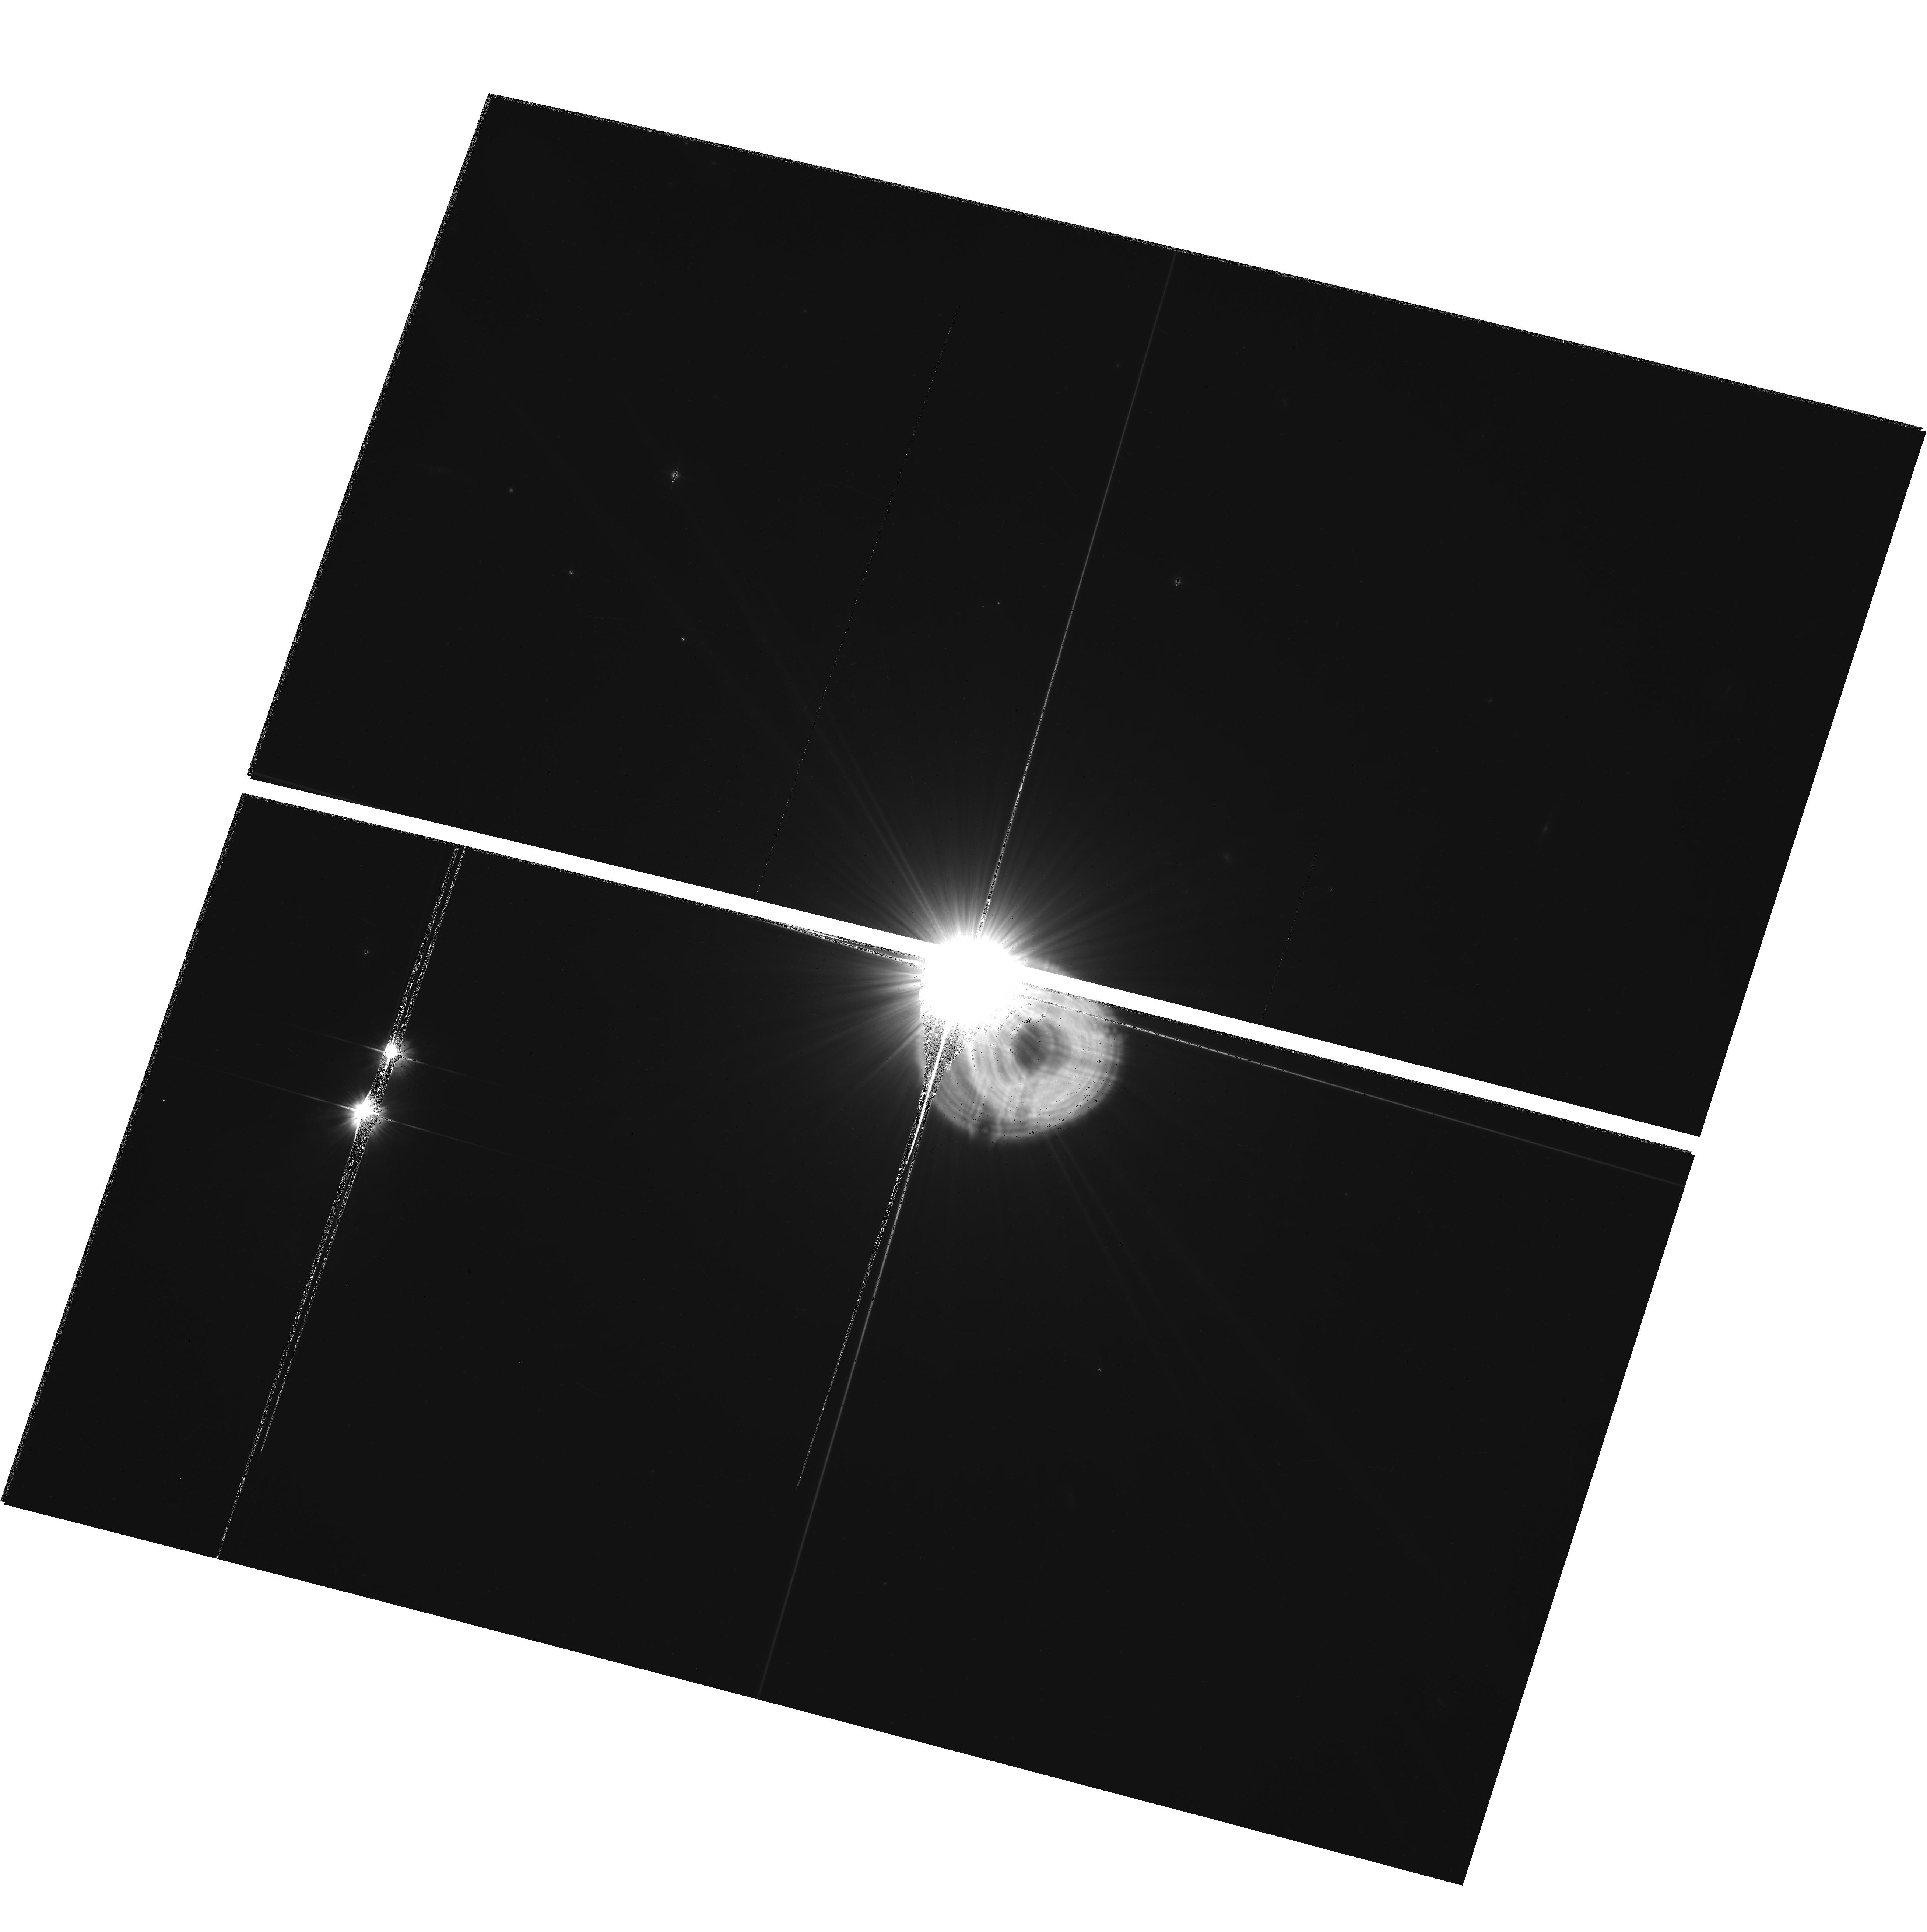
Target: HD-26965
Instrument: ACS/WFC
Filter: F606W
Exposure: 33 min
Observation ID: hst_10895_10_acs_wfc_f606w_j9qb10

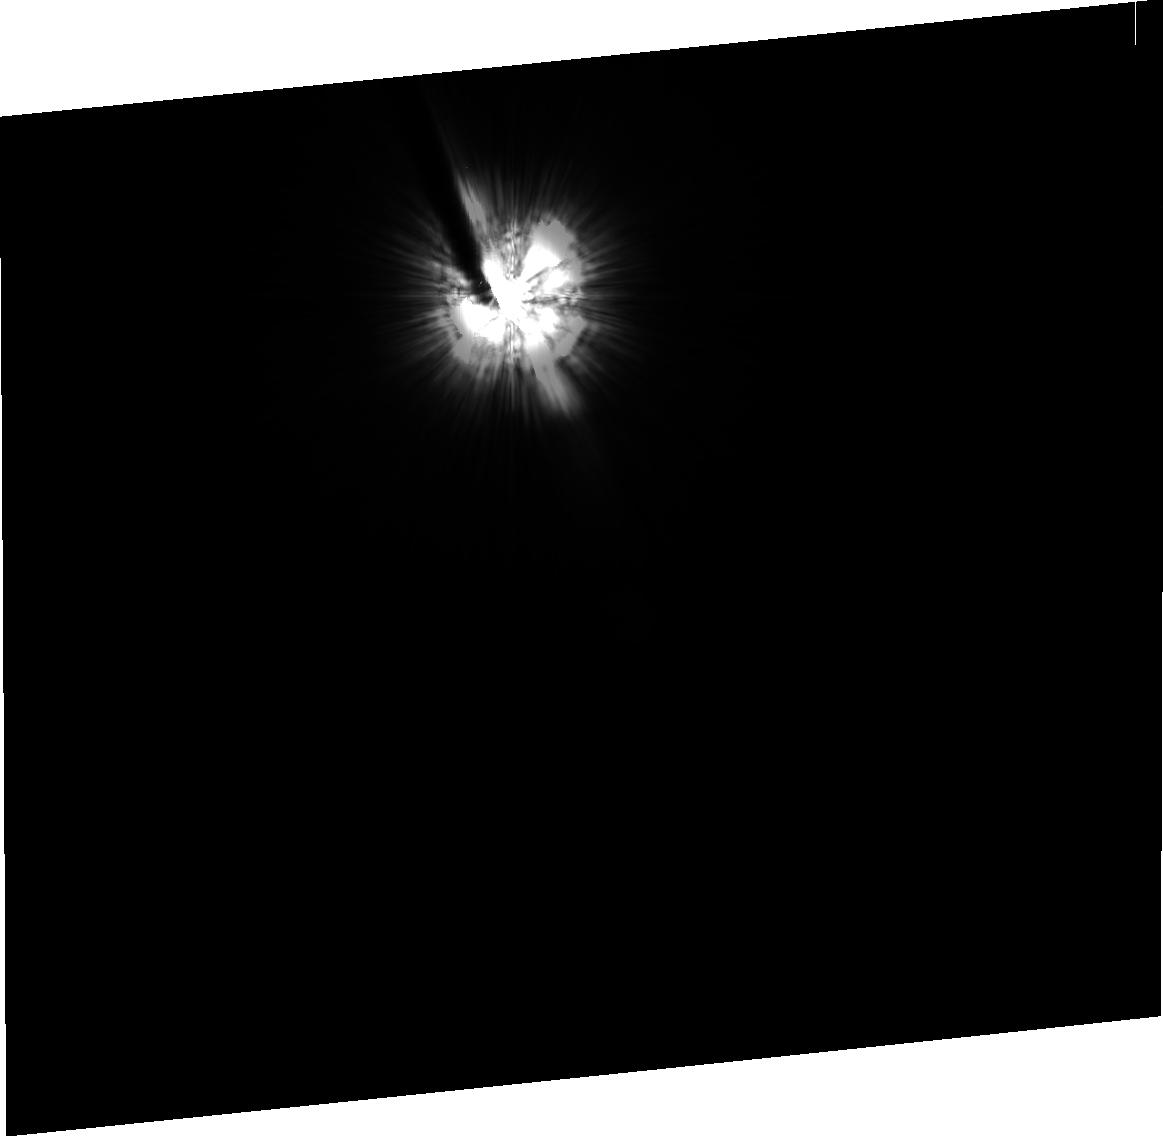
Target: HD-23249-PSF
Instrument: ACS/HRC
Filter: F606W
Exposure: 34 min
Observation ID: j9qb03020

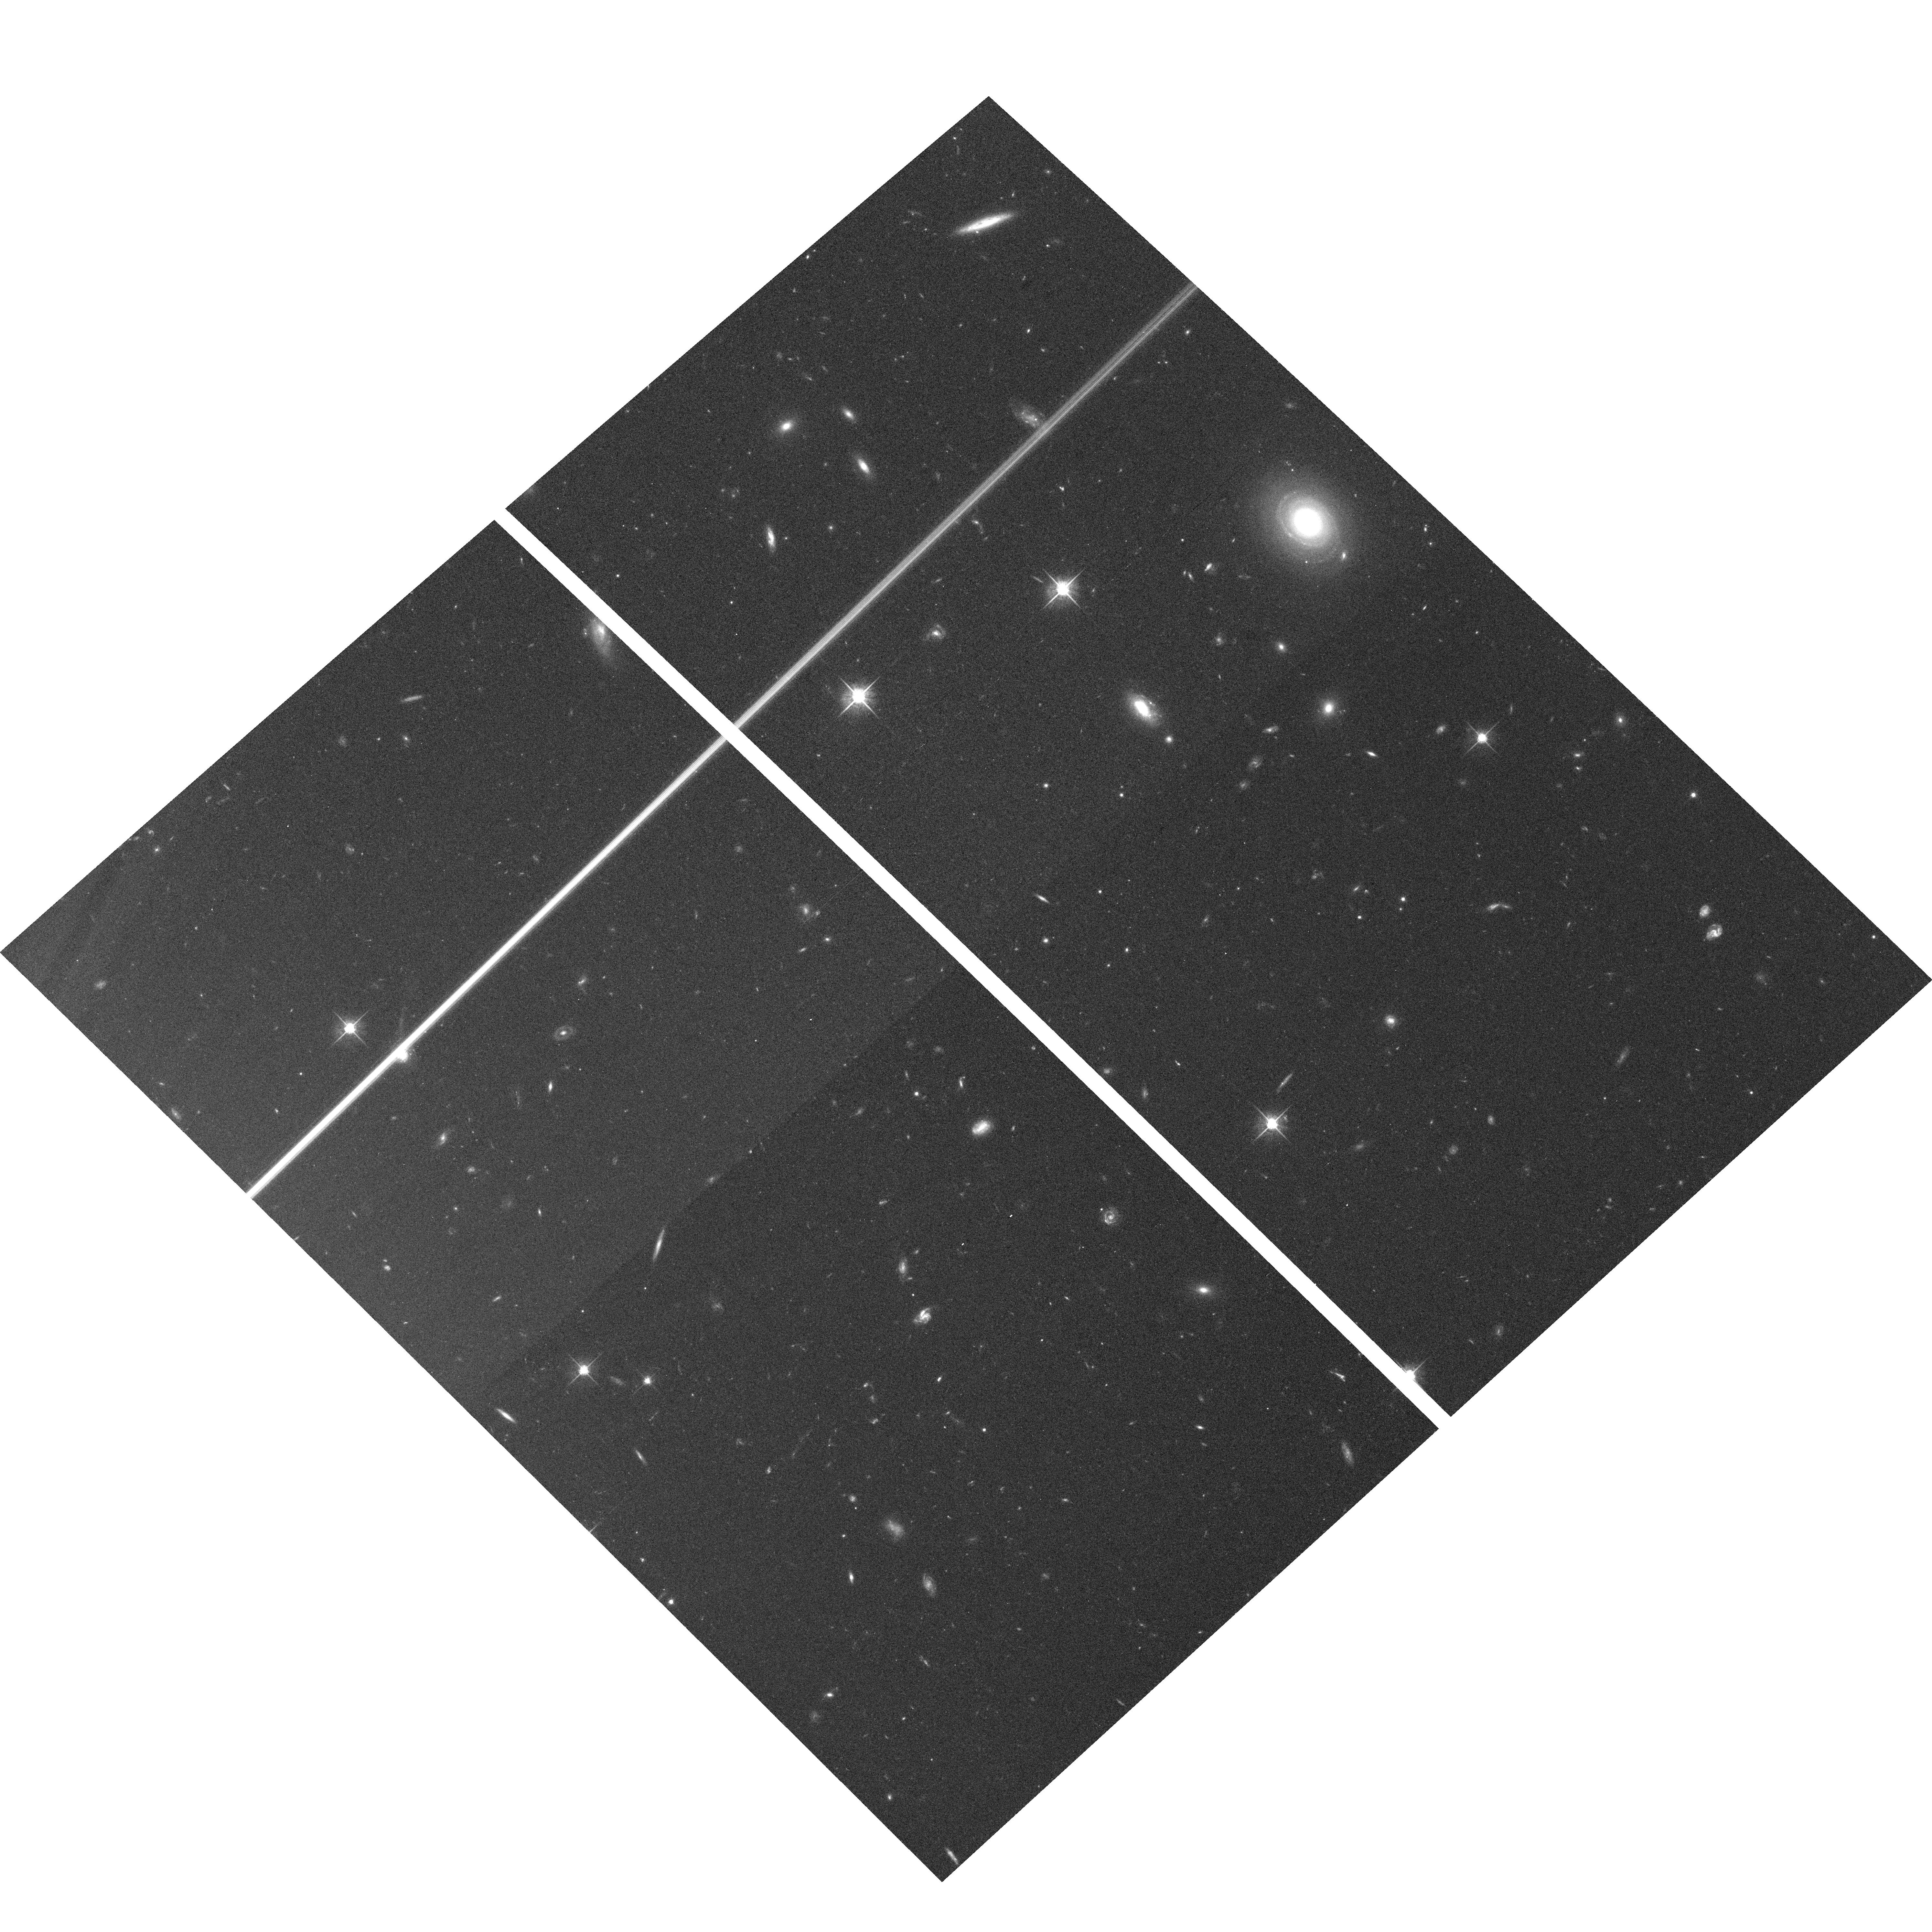
Target: field at RA 53.231°, Dec -9.458°
Instrument: ACS/WFC
Filter: F625W
Exposure: 27 min
Observation ID: hst_10895_05_acs_wfc_f625w_j9qb05

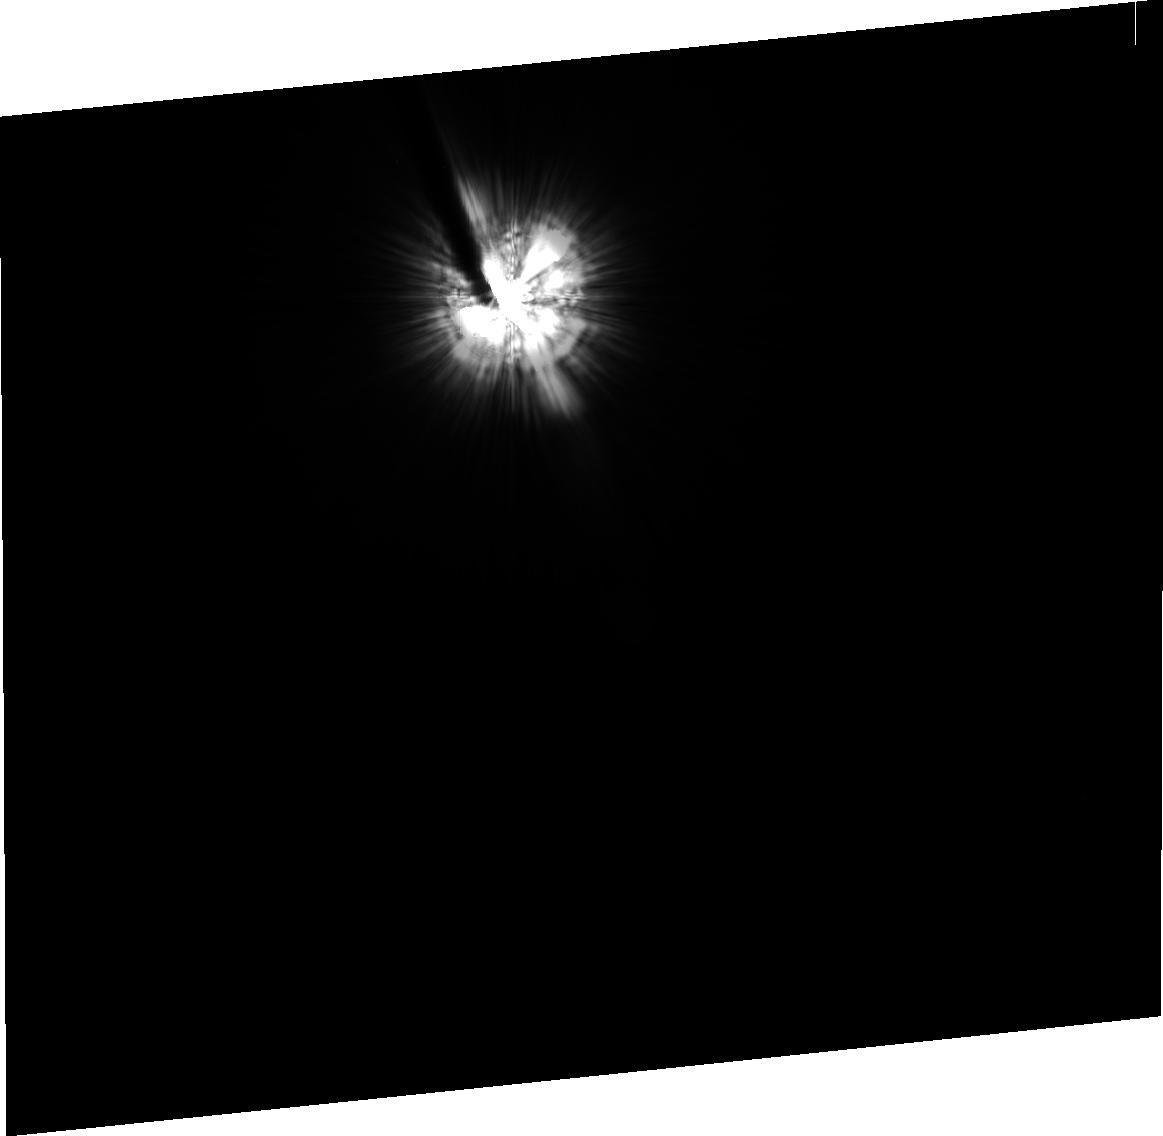
Target: -EPS-ERI
Instrument: ACS/HRC
Filter: F606W
Exposure: 34 min
Observation ID: j9qb01020

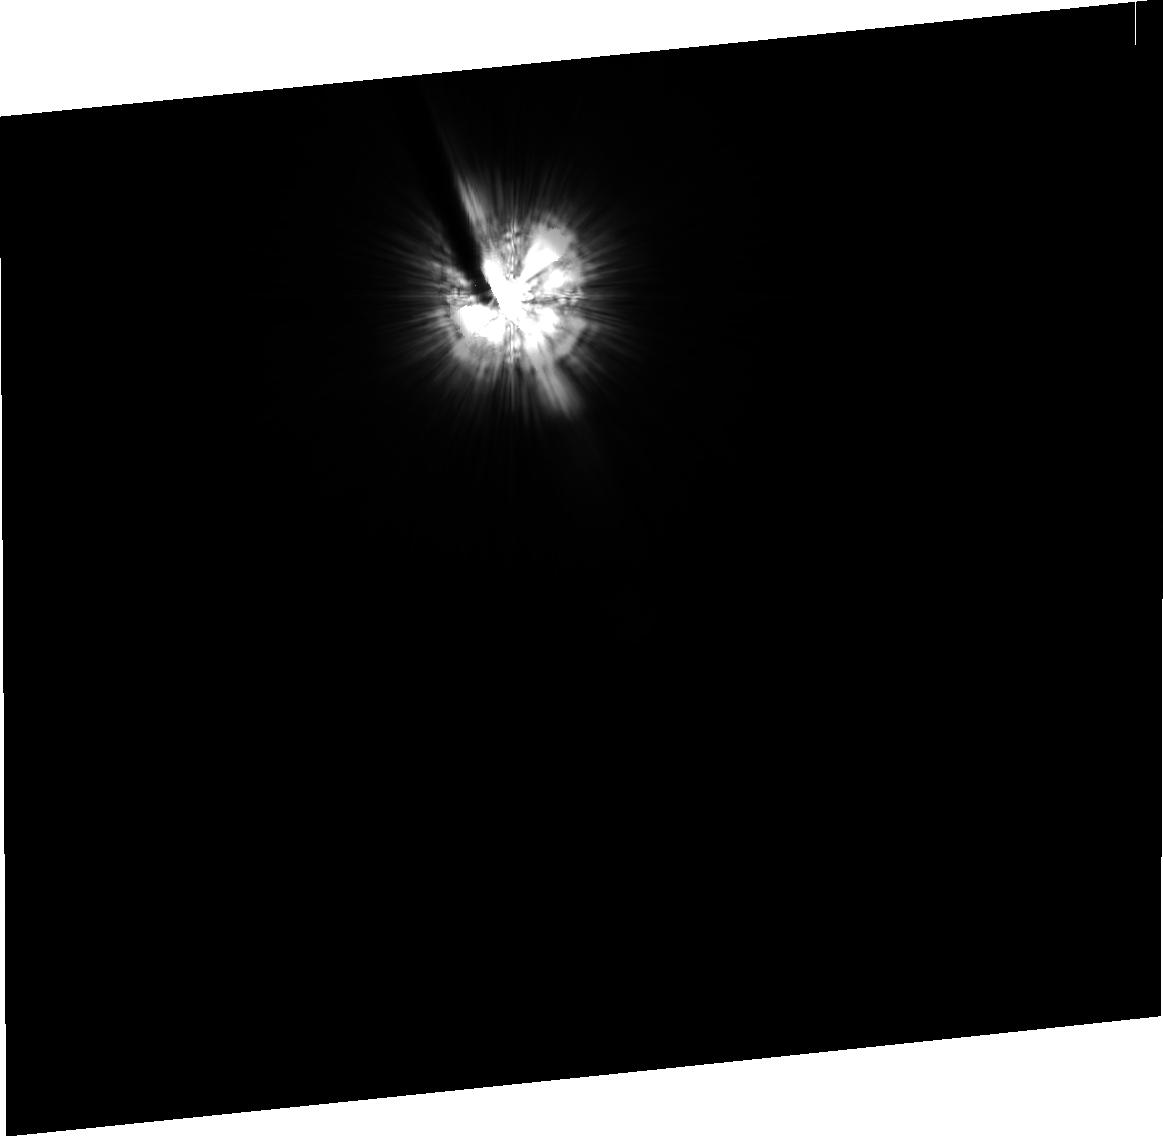
Target: -EPS-ERI
Instrument: ACS/HRC
Filter: F606W
Exposure: 34 min
Observation ID: j9qb04020

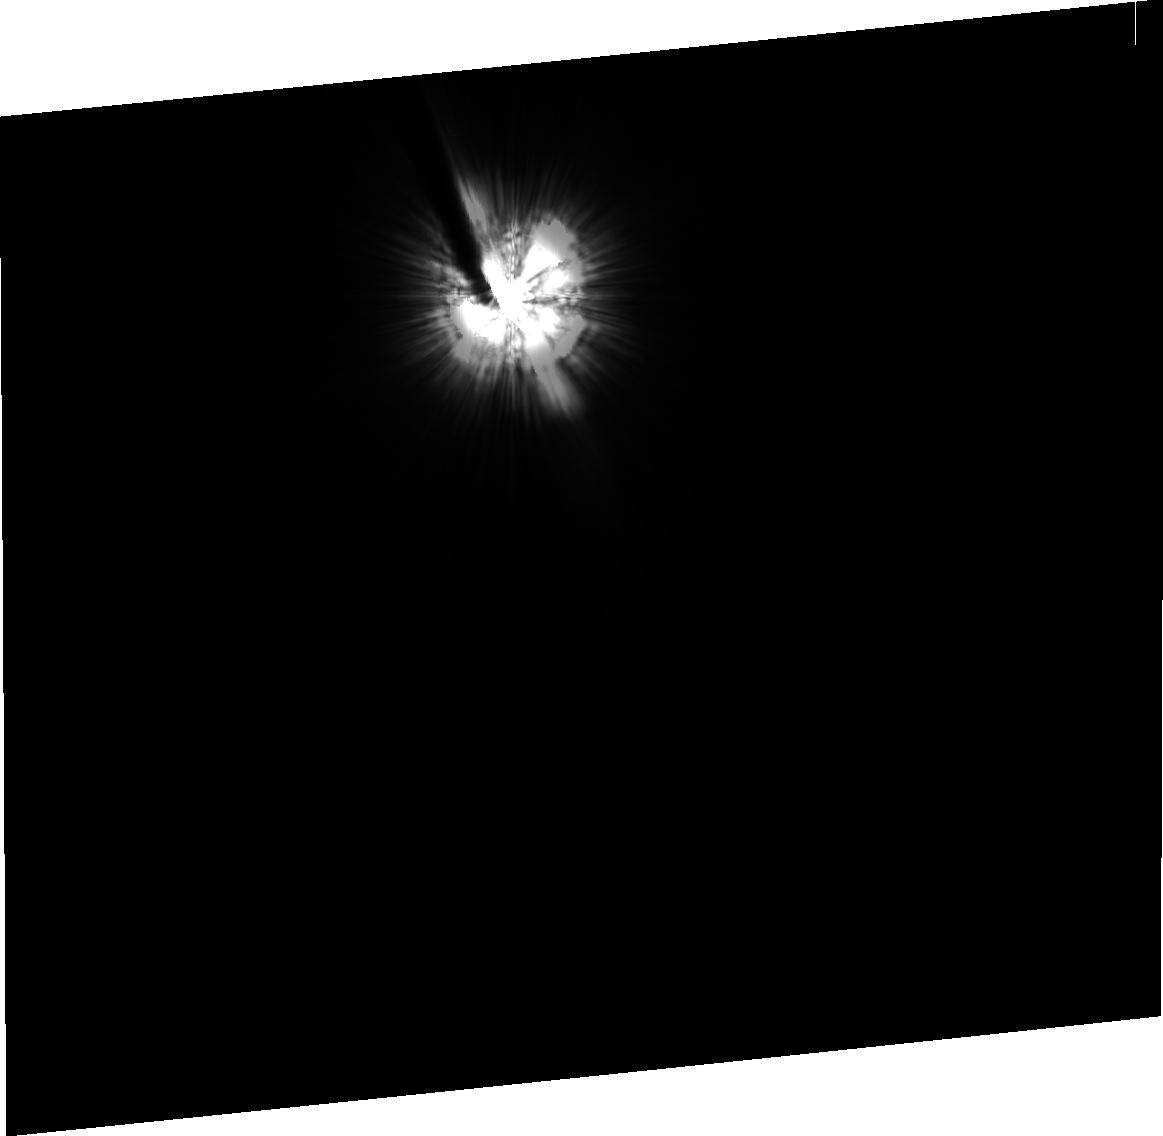
Target: HD-23249-PSF
Instrument: ACS/HRC
Filter: F606W
Exposure: 34 min
Observation ID: j9qb06020

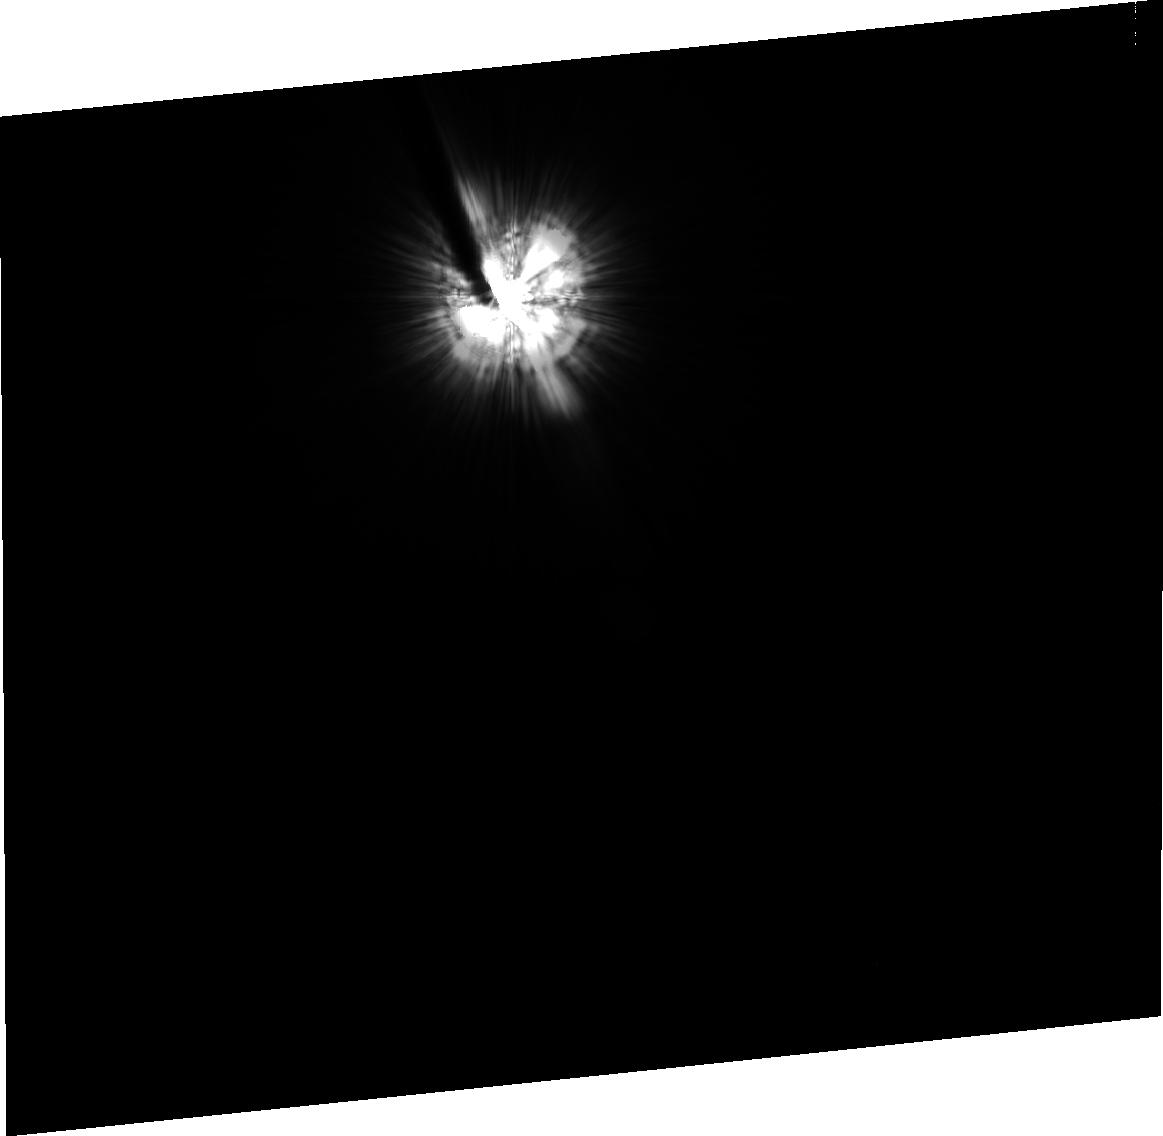
Target: -EPS-ERI
Instrument: ACS/HRC
Filter: F606W
Exposure: 34 min
Observation ID: j9qb02020

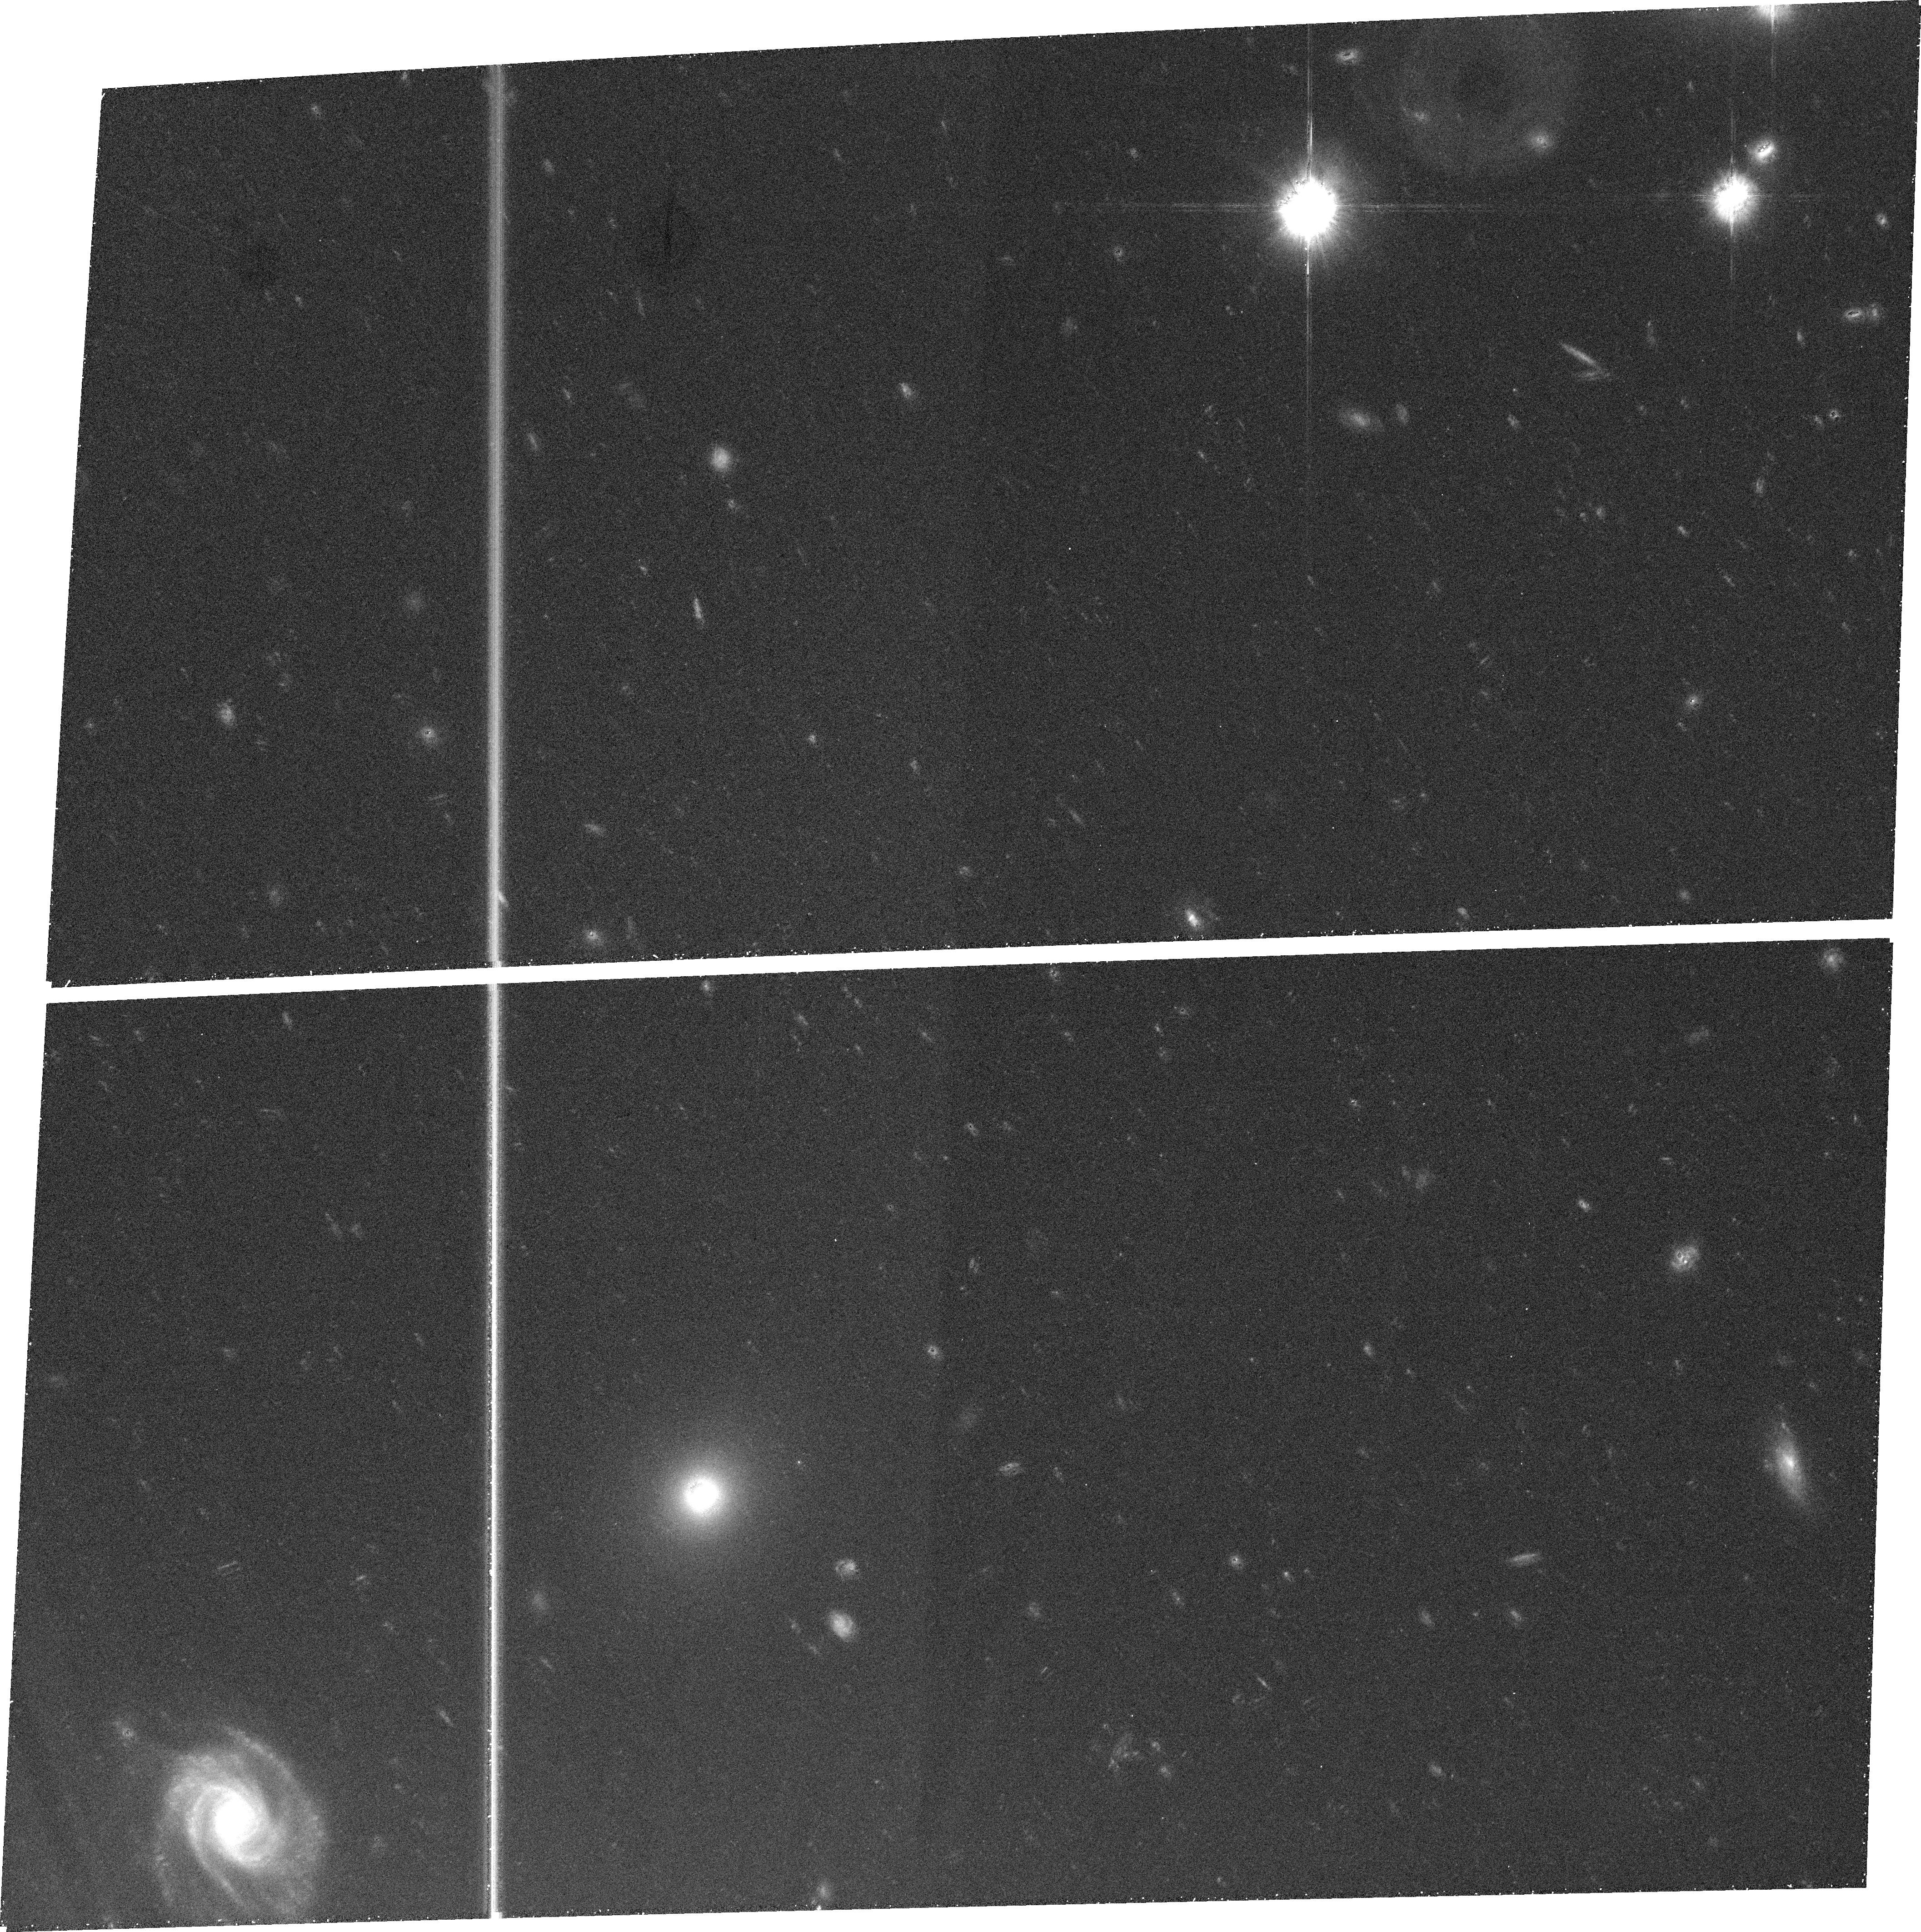
Target: field at RA 53.231°, Dec -9.458°
Instrument: ACS/WFC
Filter: F625W
Exposure: 27 min
Observation ID: hst_10895_02_acs_wfc_f625w_j9qb02

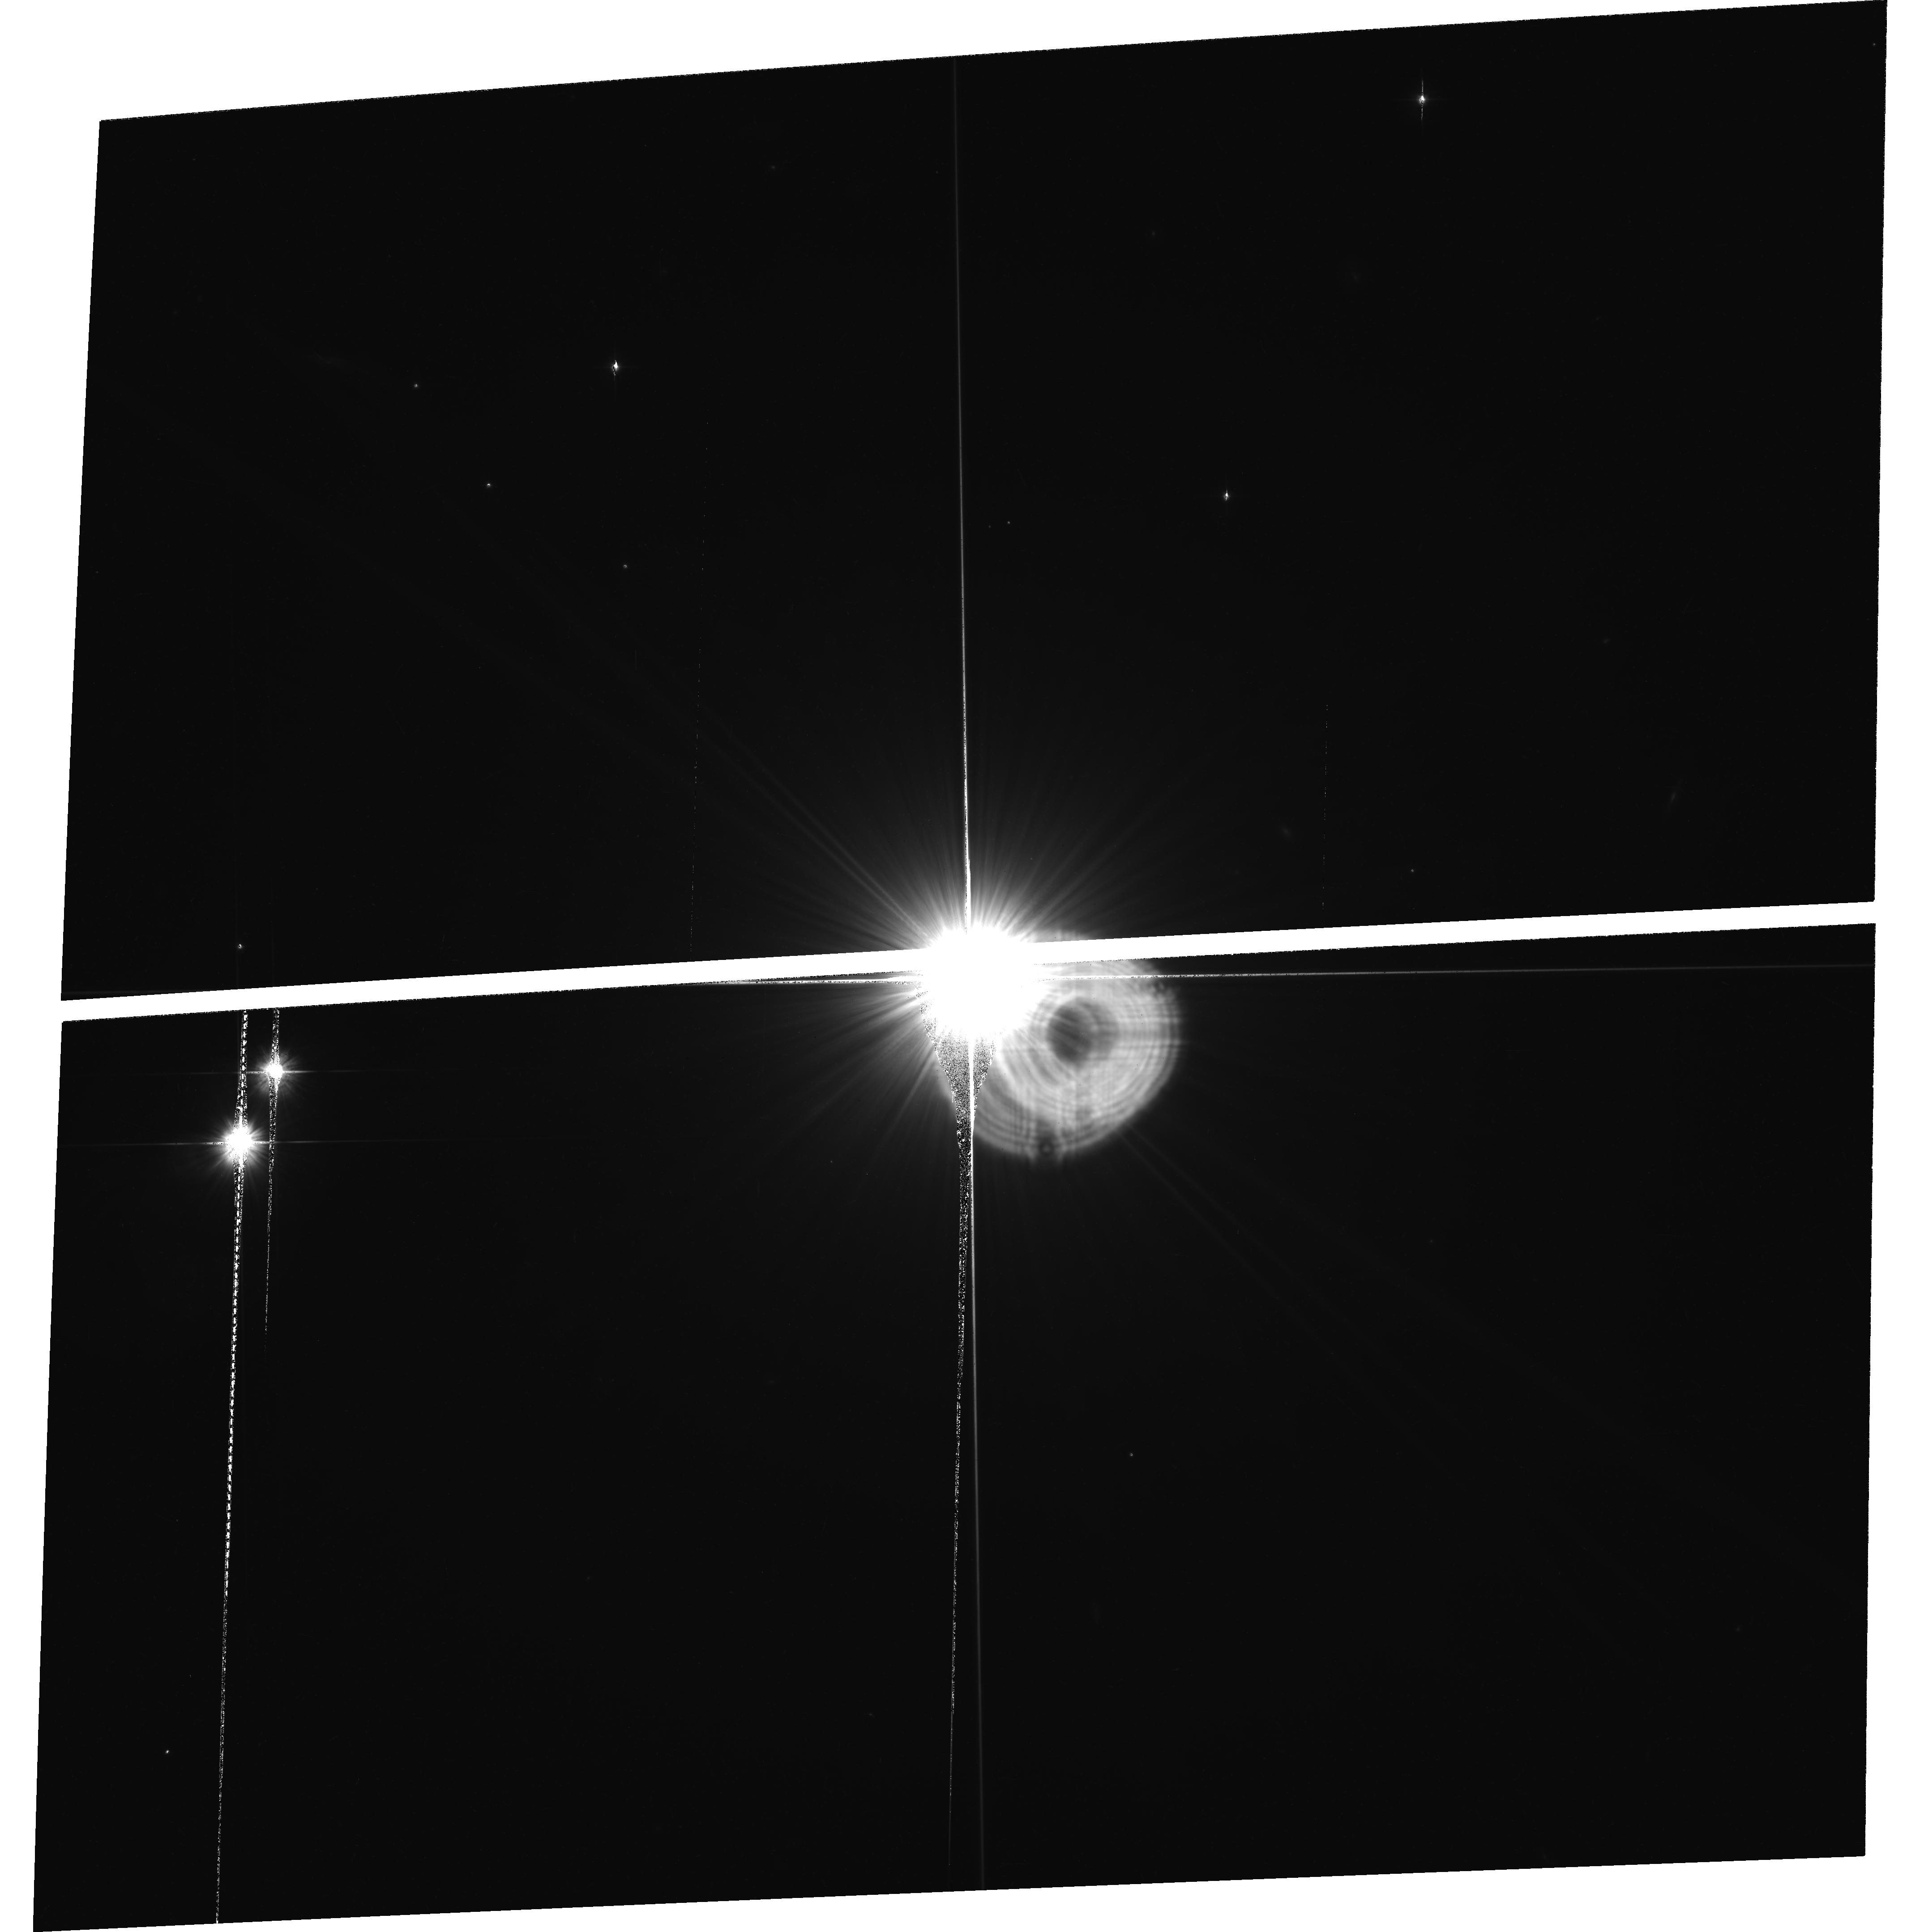
Target: HD-26965
Instrument: ACS/WFC
Filter: F606W
Exposure: 33 min
Observation ID: hst_10895_12_acs_wfc_f606w_j9qb12

Closure on the IRAS "Big Four": A High Contrast Study of Epsilon Eridanis Dust Belt in Scattered Light. (PI: Kalas, Paul George)

The ACS / HRC coronagraph has now demonstrated an unmatched capability to detect dusty debris disks around bright, nearby stars. Among the "Big Four" debris disks discovered with IRAS twenty years ago, only Epsilon Eridani (SpT=K2V, d=3.2 pc) has yet to be targeted with ACS. Beta Pictoris, Fomalhaut and Vega have been imaged with the ACS coronagraph, with the recent detection of reflected light from Fomalhaut's dust belt (Kalas, Graham & Clampin 2005). The direct detection of dust scattered light around Fomalhaut shows disk structure and asymmetry that can be directly linked to dynamical models of planetary perturbation. Here we propose to use the ACS HRC and WFC to detect Eps Eri's dust belt. A new motivation to attempt this observations arises from recent 350 micron images that reveal two dust arcs ~60 AU to the southeast and northwest of the star. Contrary to previous 850 and 450 micron maps, the northwest arc is brighter than the southeast arc, and the northwest region has not been targeted by previous STIS imaging at lower contrast. The optical detection of dust features around Eps Eri would be significant because a high resolution optical image, together with Spitzer and sub-mm images, would help anchor dynamical models of Eps Eri's planetary system, in addition to providing direct visual indications of disk-planet interactions.